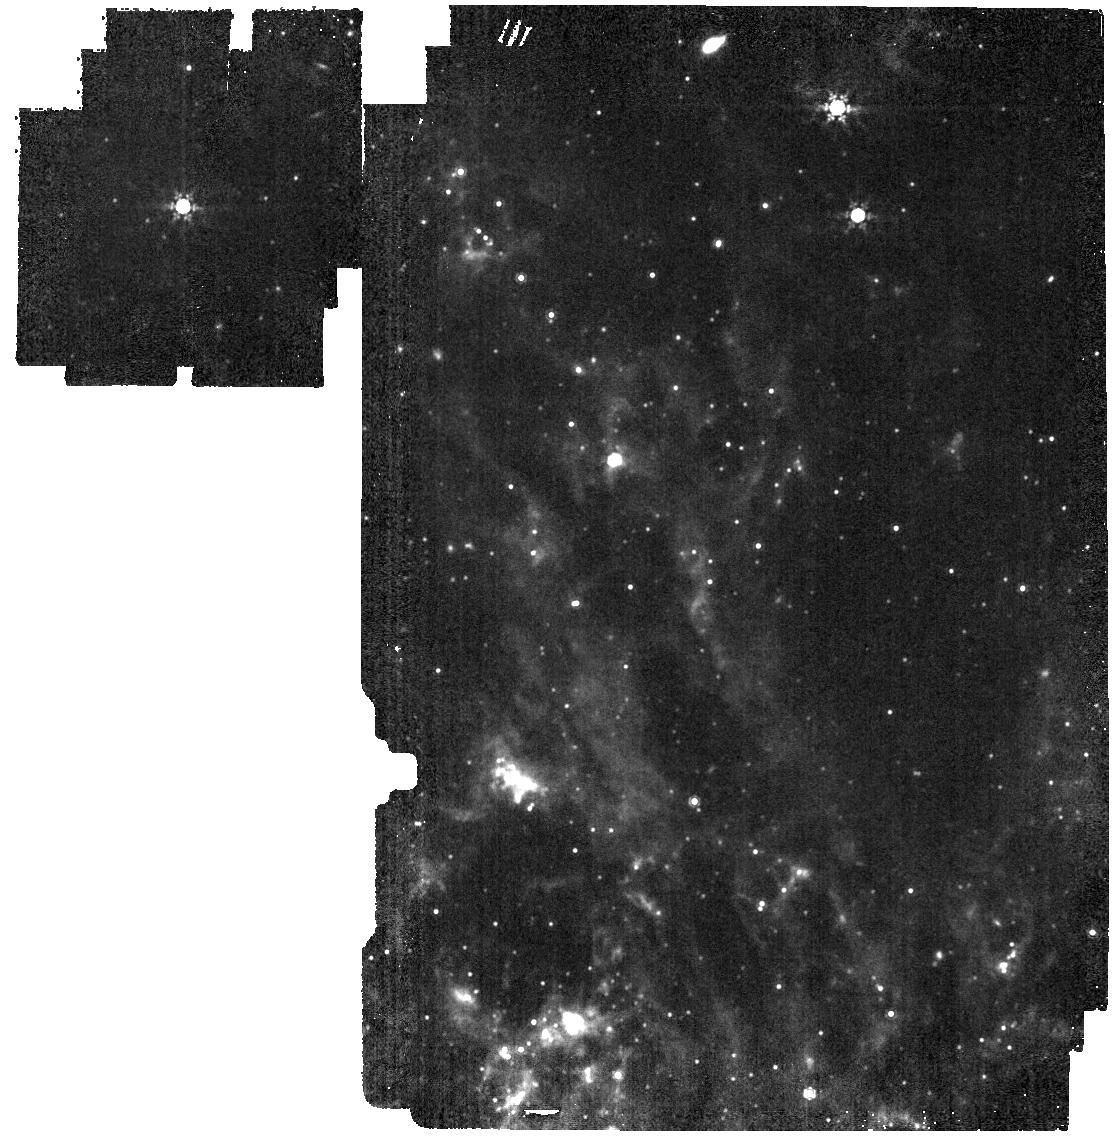
Target: NAME-N6946-BH1. Instrument: MIRI. Filter: F1000W. Exposure: 2 min. Observation ID: jw03772-o002_t001_miri_f1000w

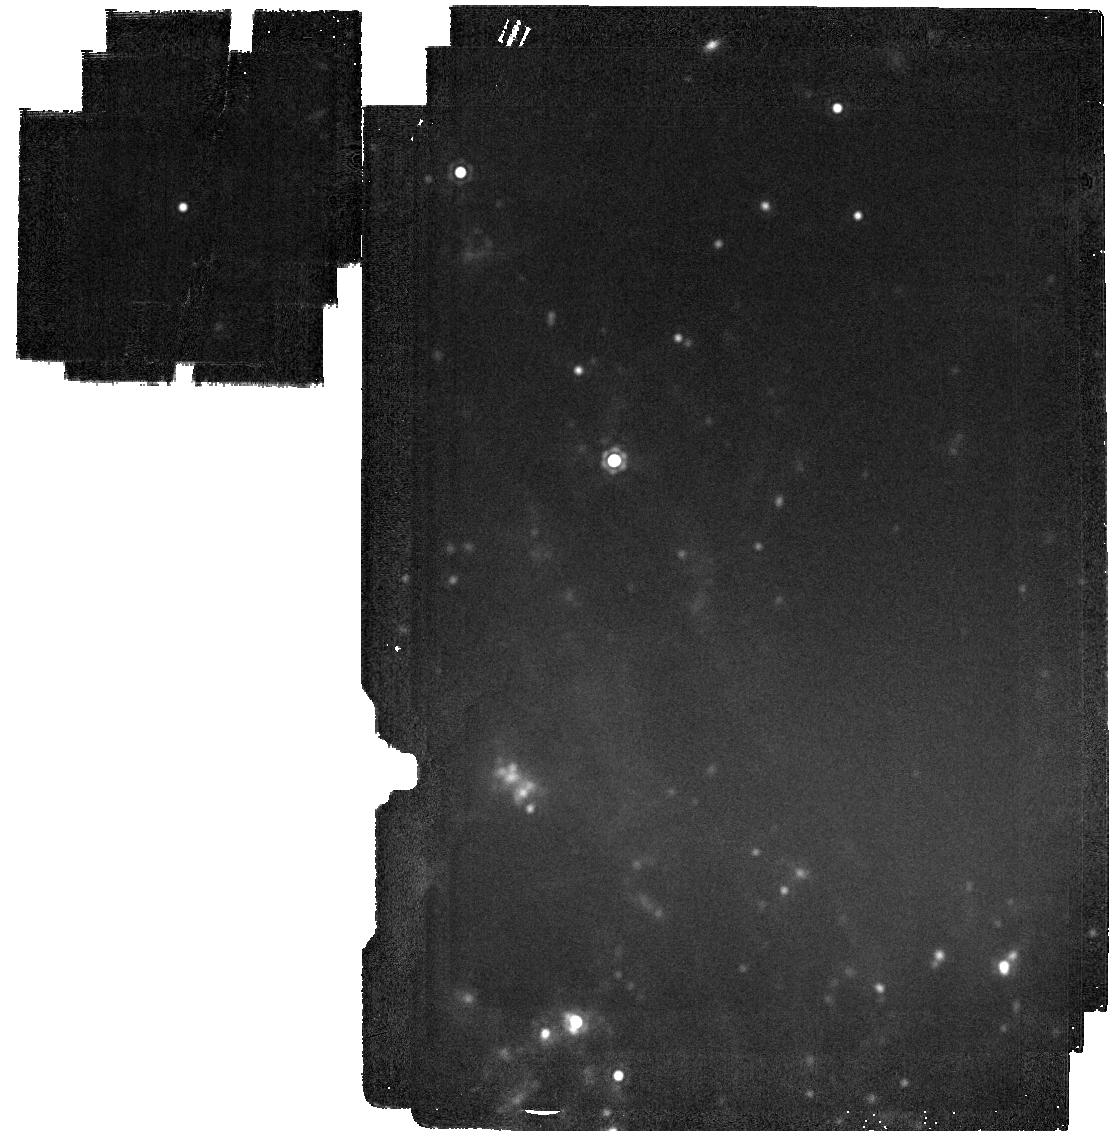
Target: NAME-N6946-BH1. Instrument: MIRI. Filter: F2100W. Exposure: 2 min. Observation ID: jw03772-o002_t001_miri_f2100w

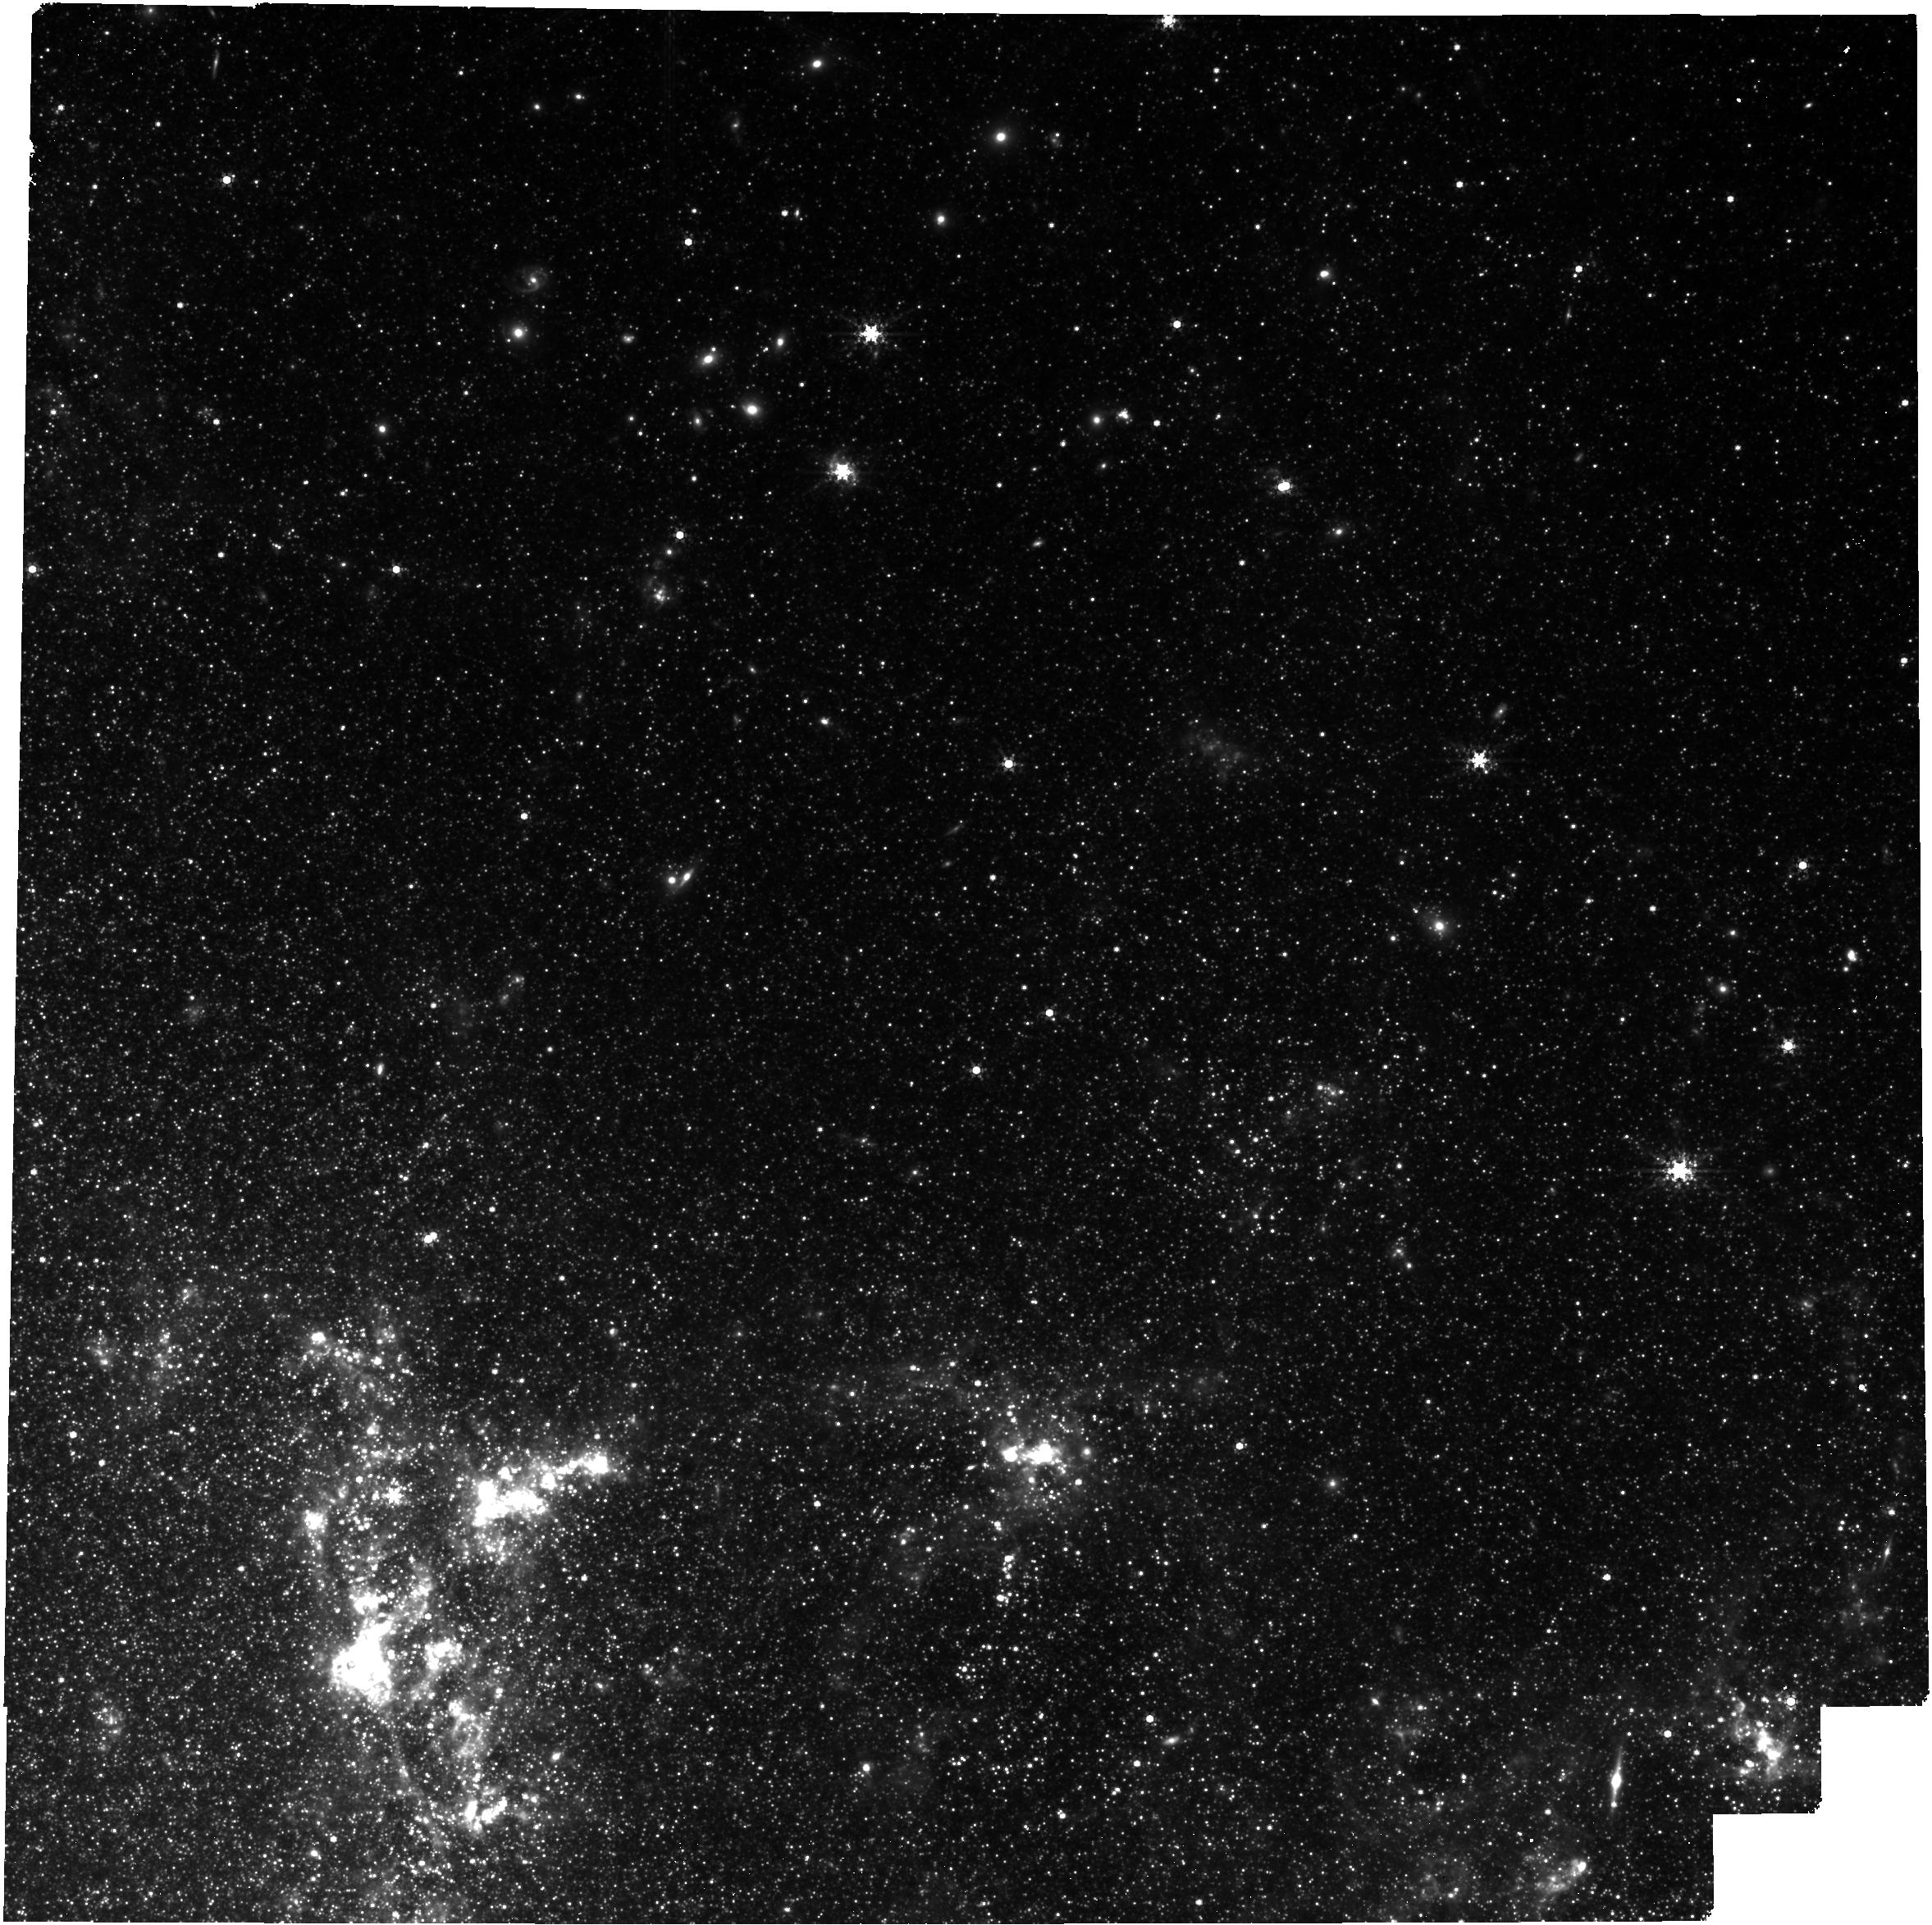
Target: NAME-N6946-BH1. Instrument: NIRCAM. Filter: F360M. Exposure: 35 min. Observation ID: jw03772-o001_t001_nircam_clear-f360m

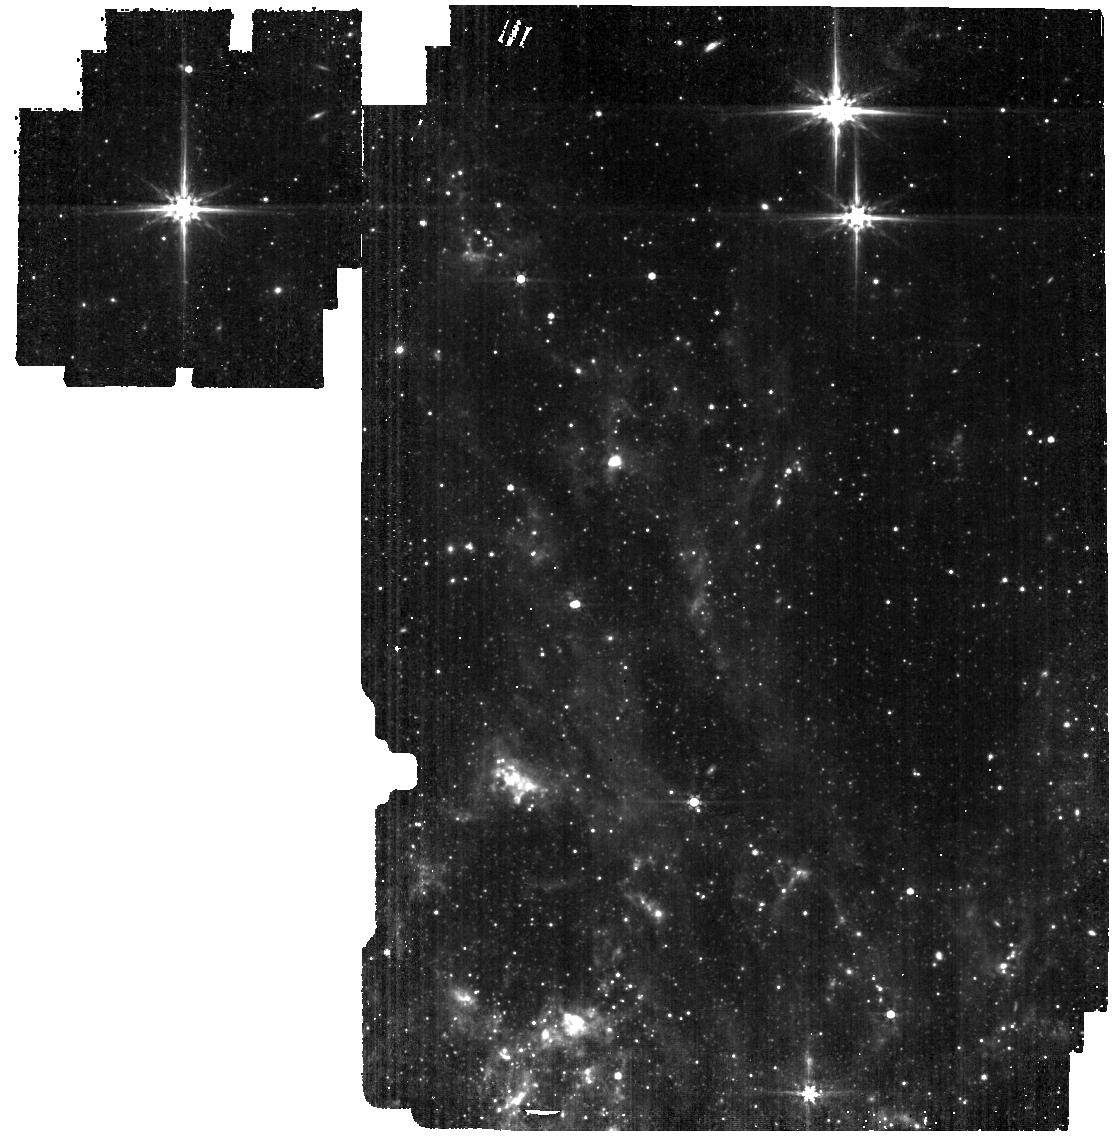
Target: NAME-N6946-BH1. Instrument: MIRI. Filter: F560W. Exposure: 4 min. Observation ID: jw03772-o002_t001_miri_f560w

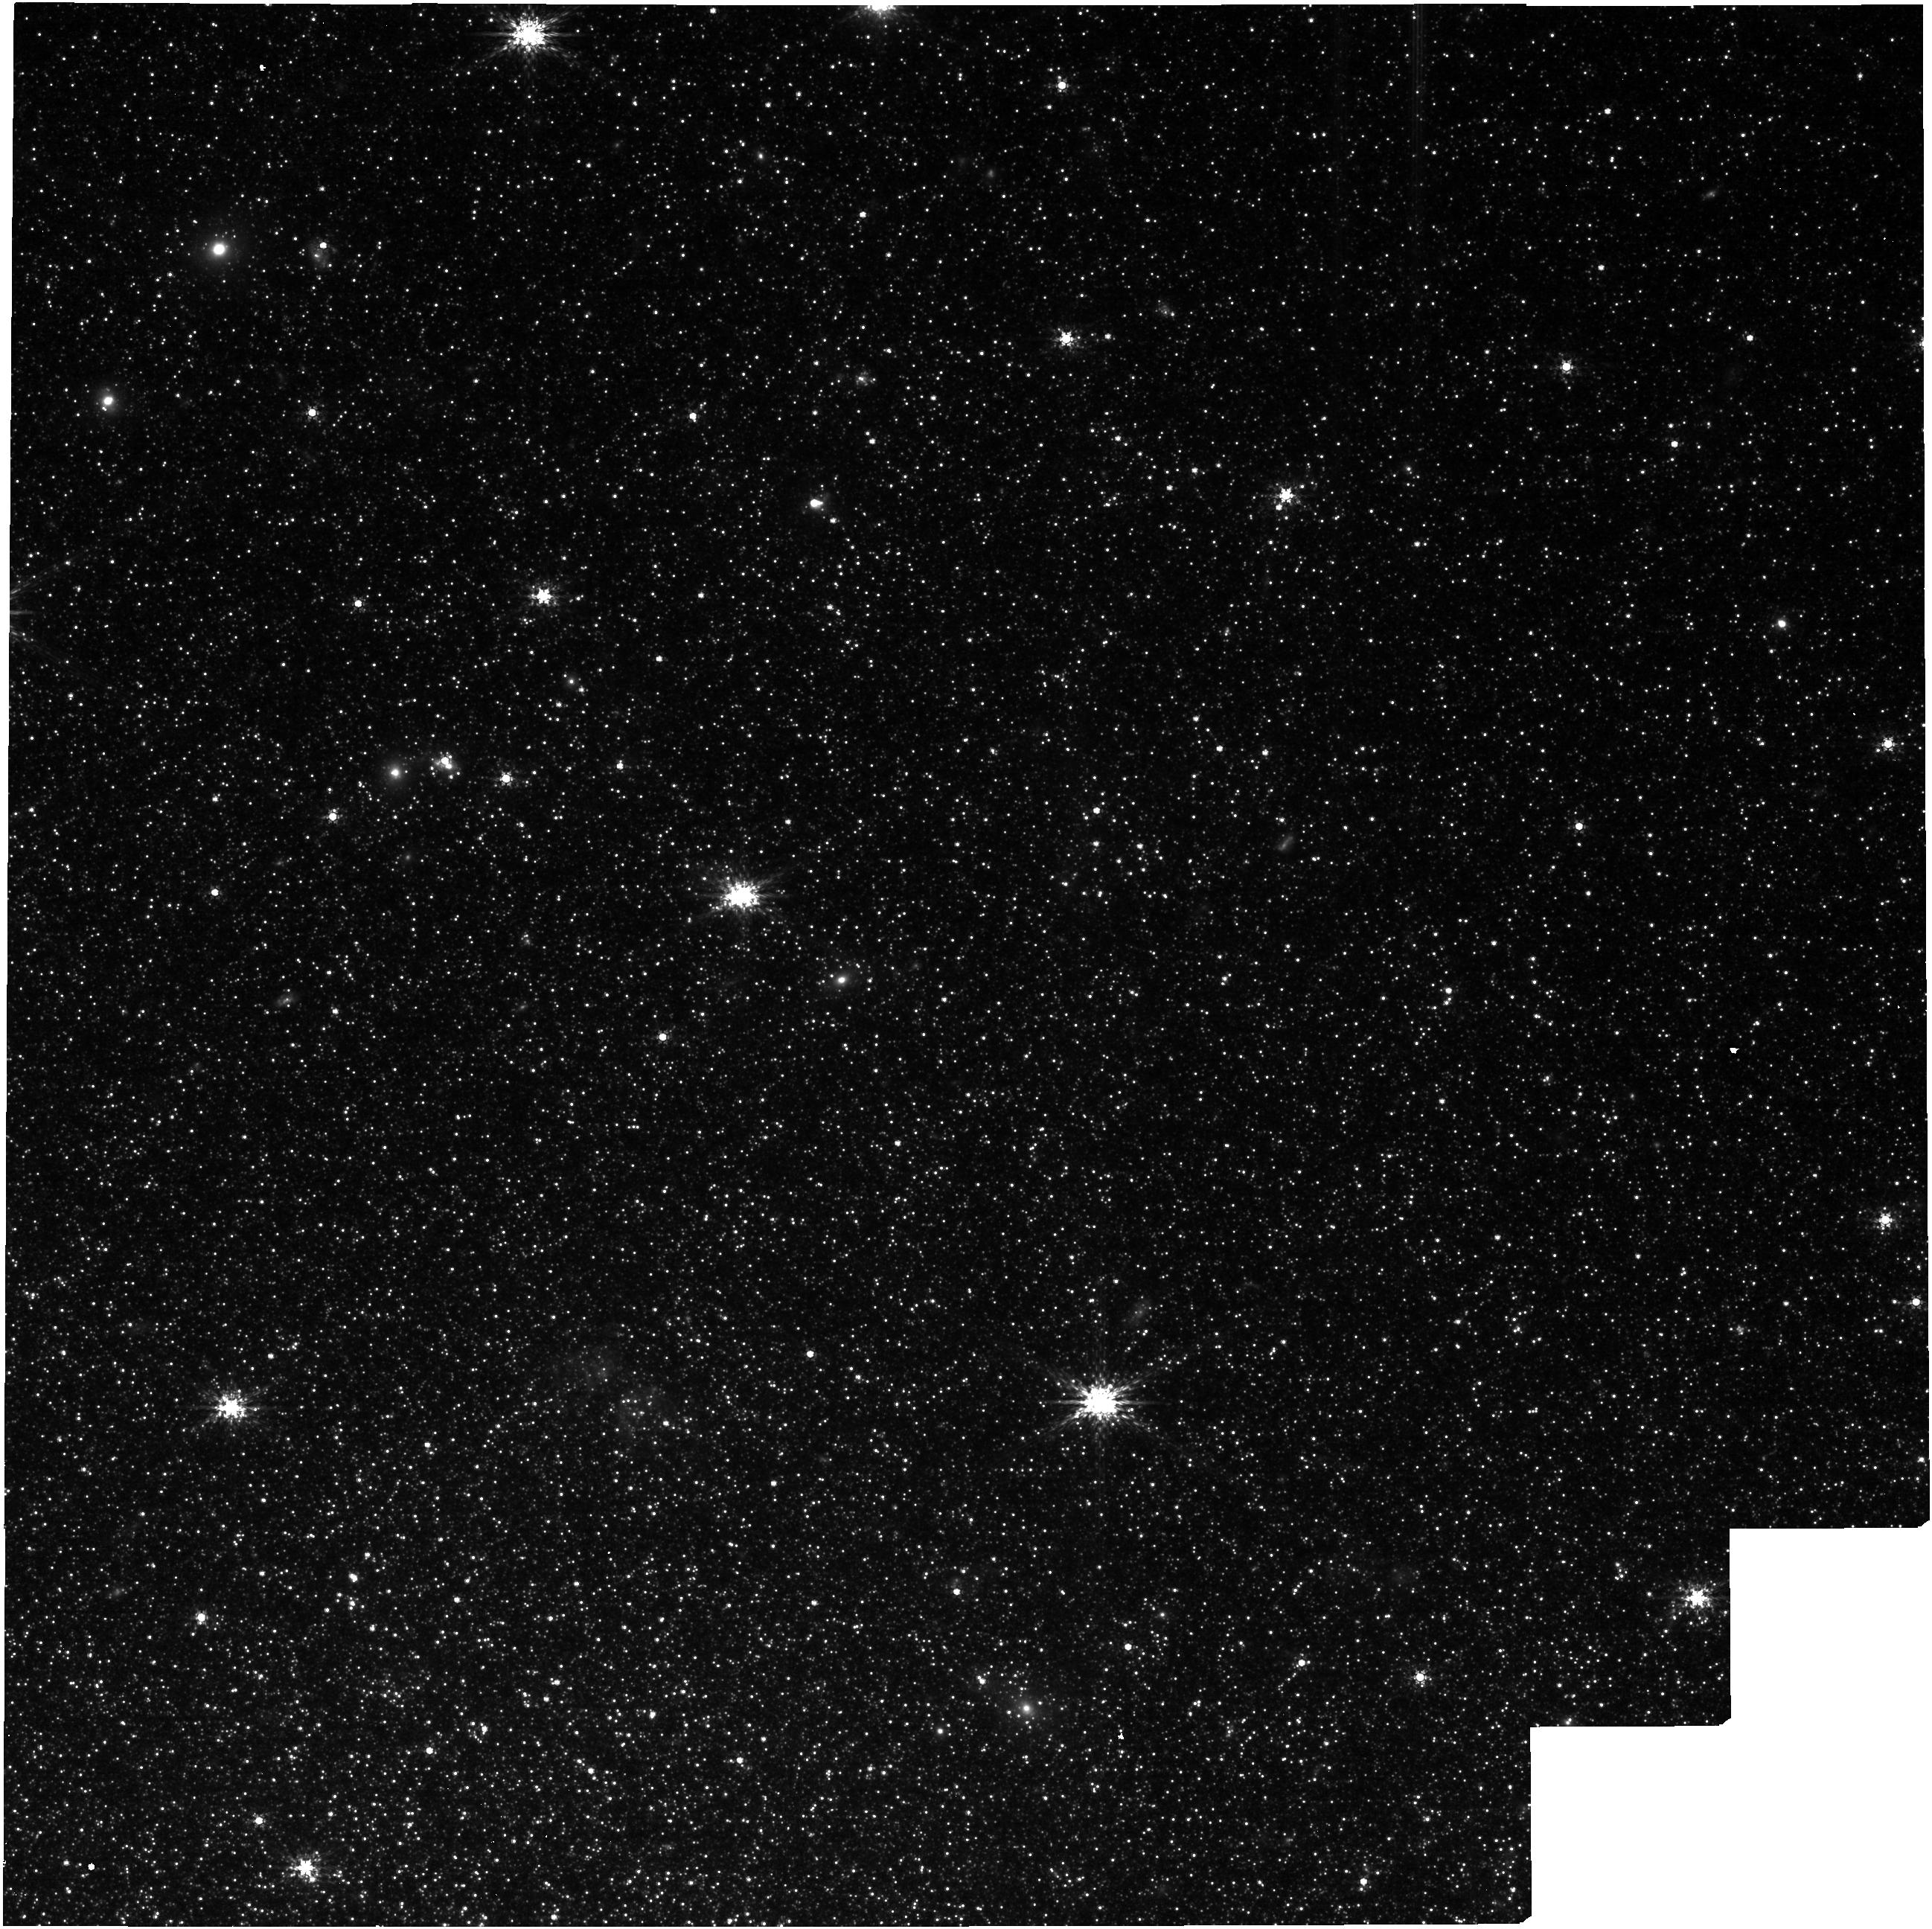
Target: NAME-N6946-BH1. Instrument: NIRCAM. Filter: F182M. Exposure: 35 min. Observation ID: jw03772-o001_t001_nircam_clear-f182m

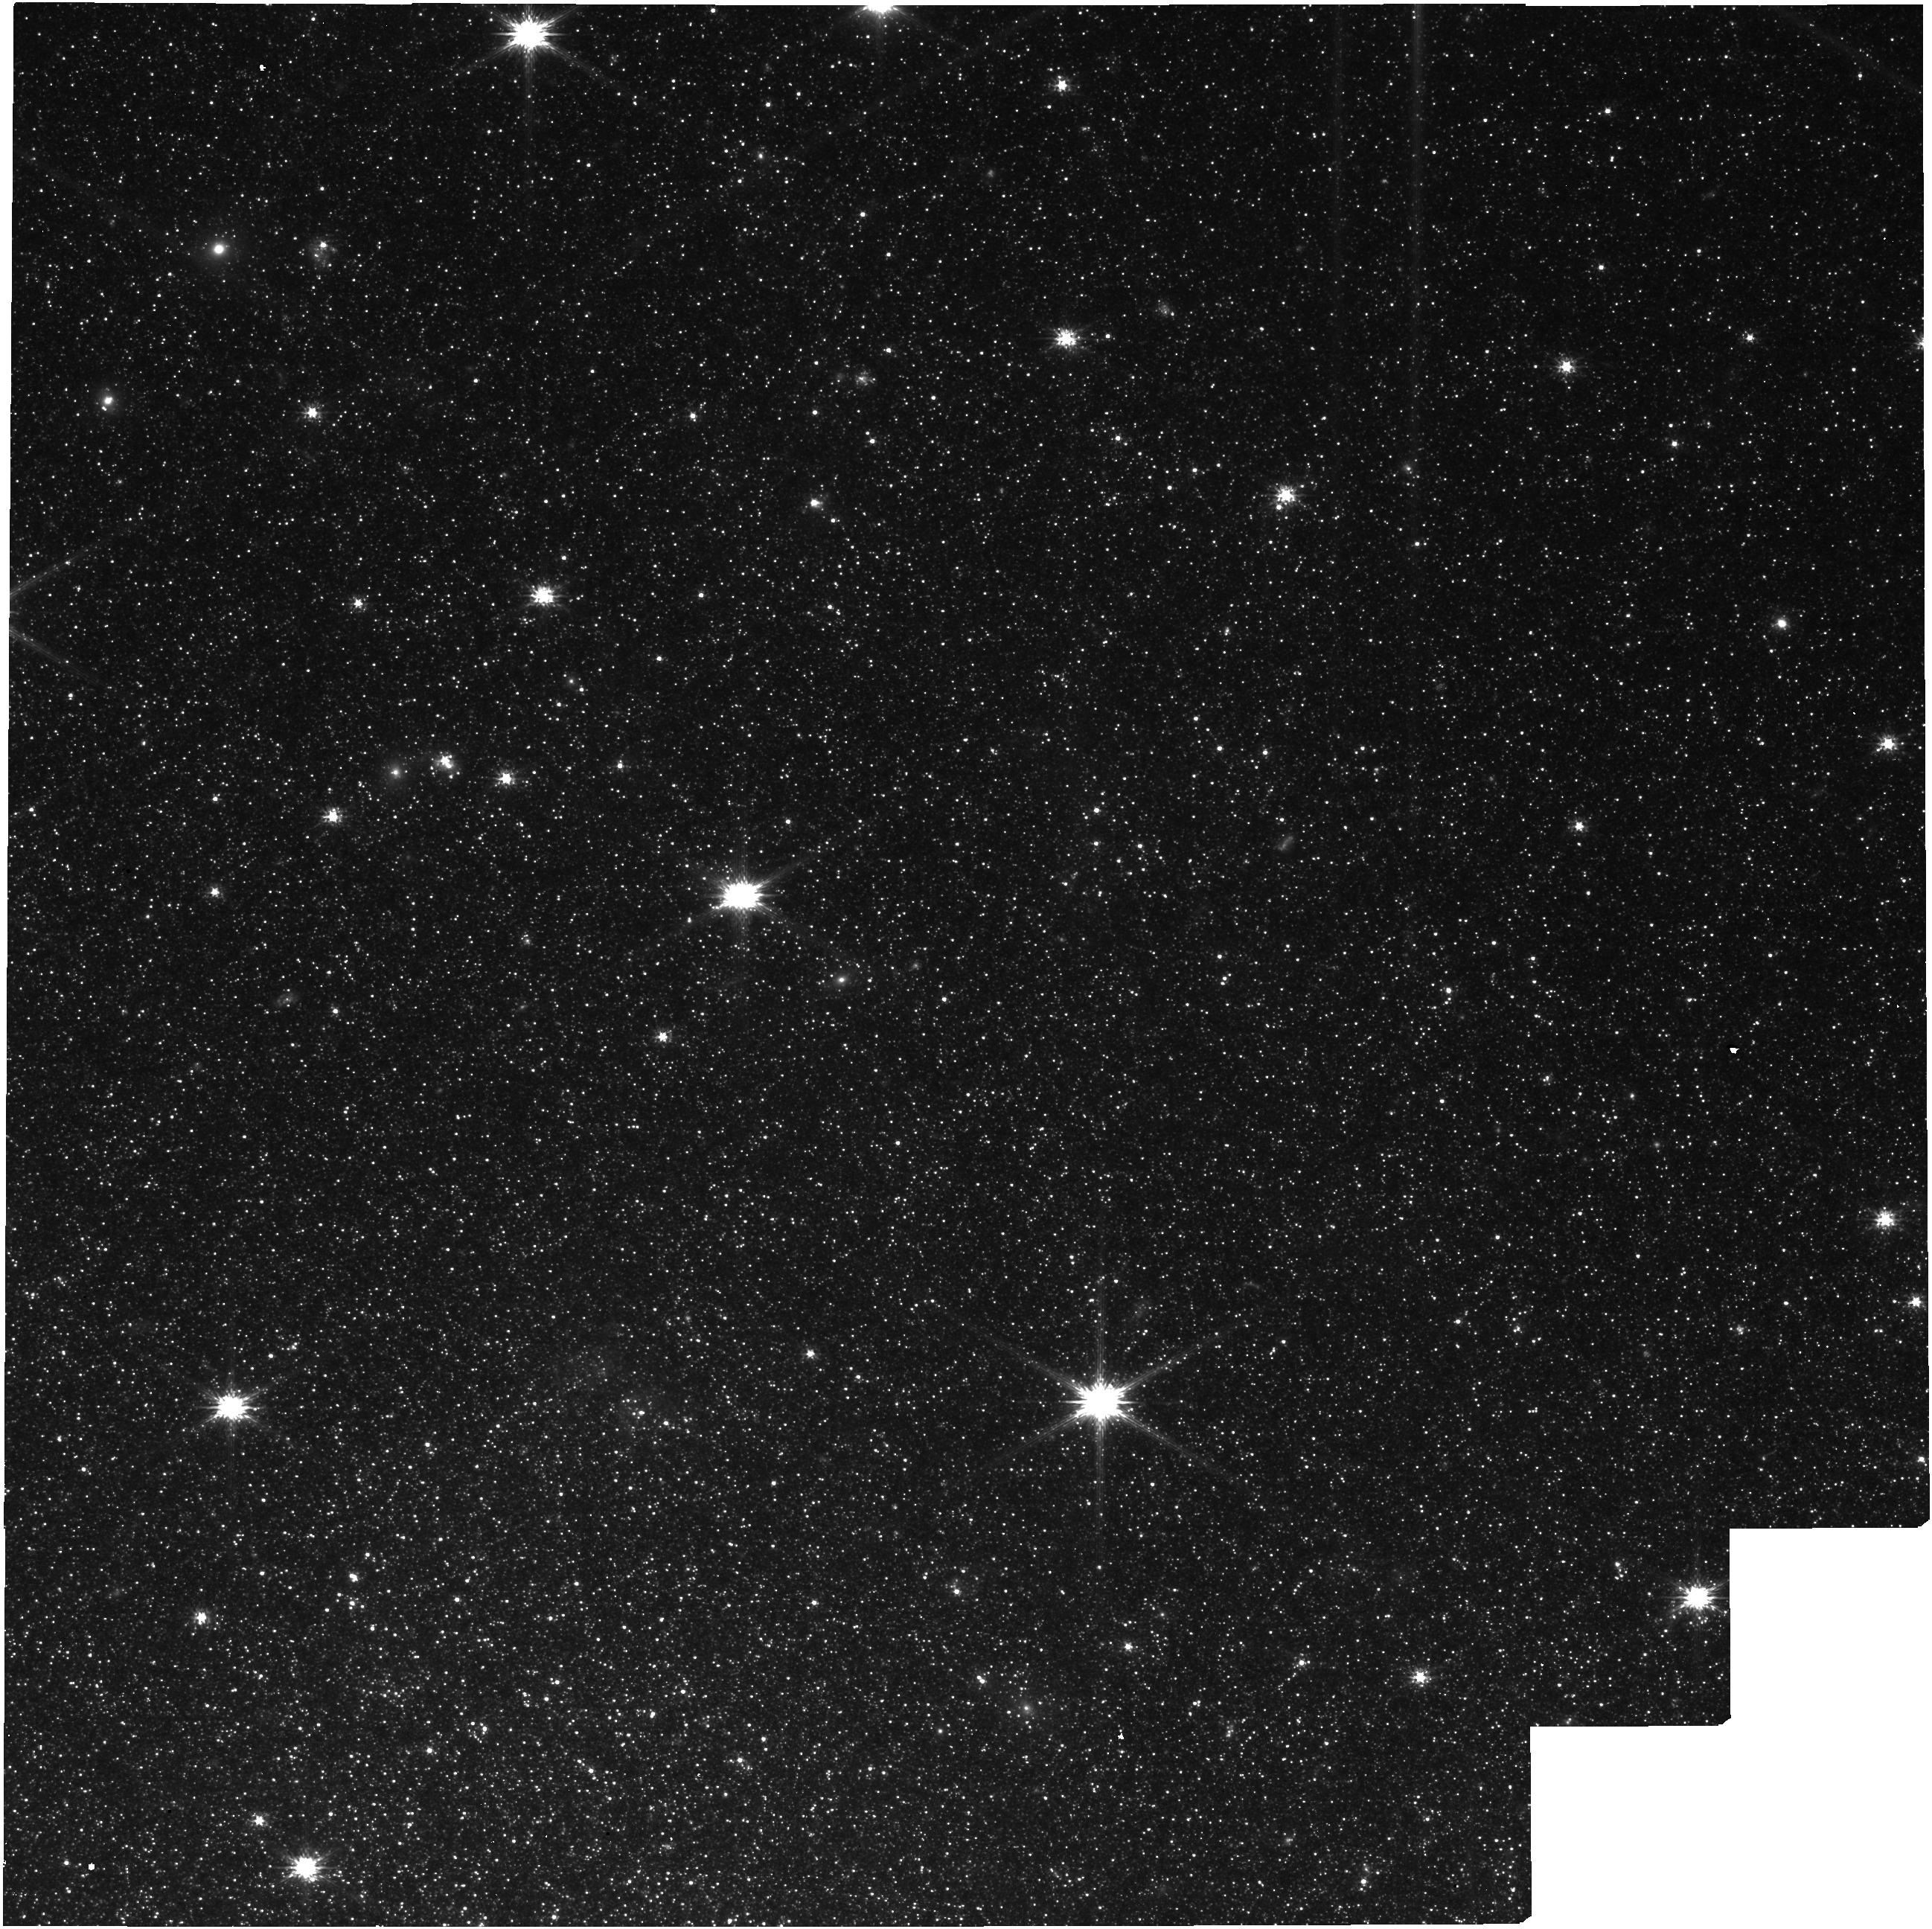
Target: NAME-N6946-BH1. Instrument: NIRCAM. Filter: F115W. Exposure: 1.2 h. Observation ID: jw03772-o001_t001_nircam_clear-f115w

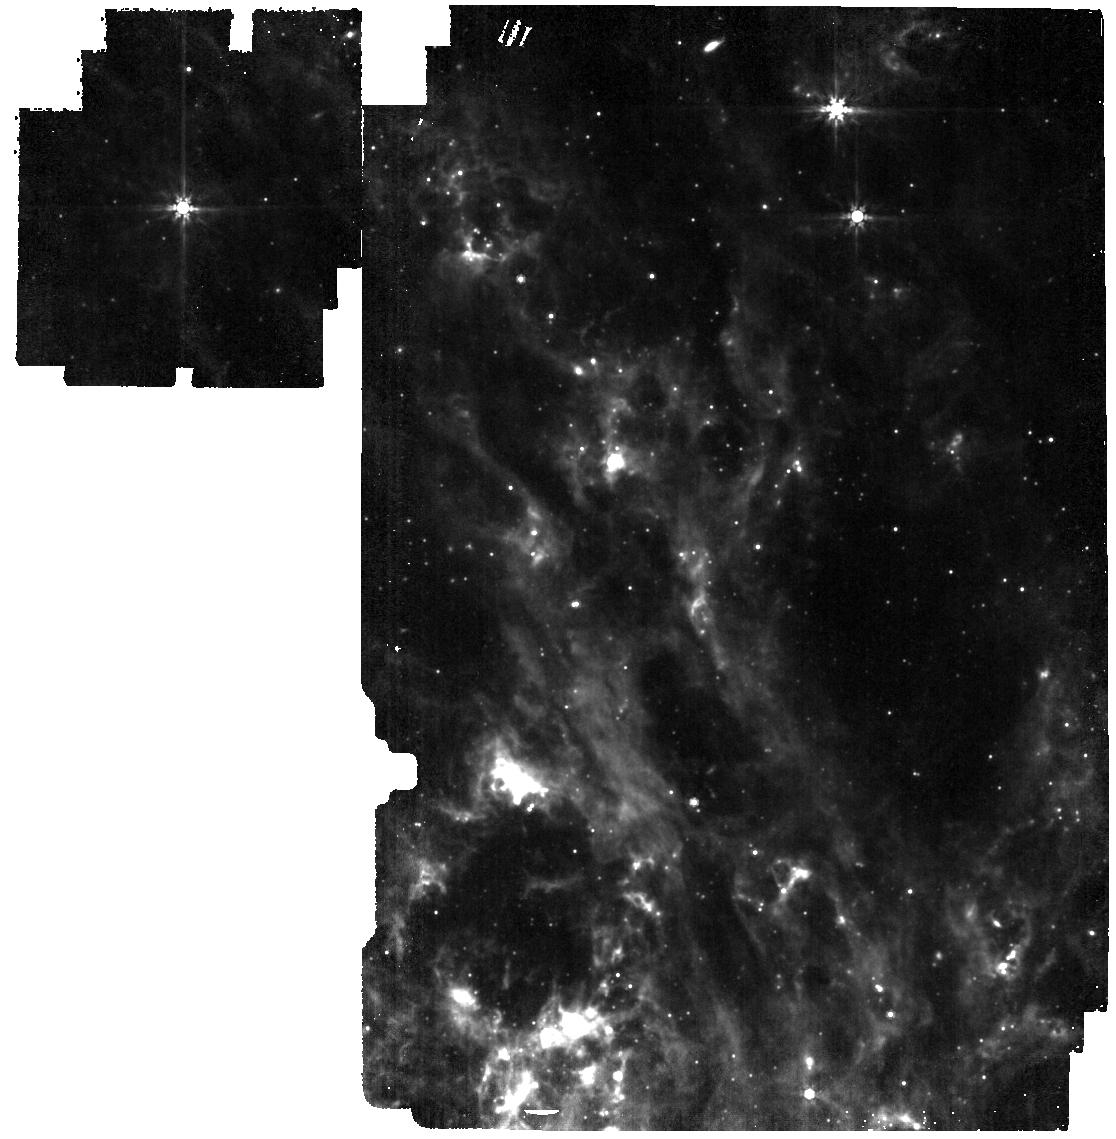
Target: NAME-N6946-BH1. Instrument: MIRI. Filter: F770W. Exposure: 2 min. Observation ID: jw03772-o002_t001_miri_f770w

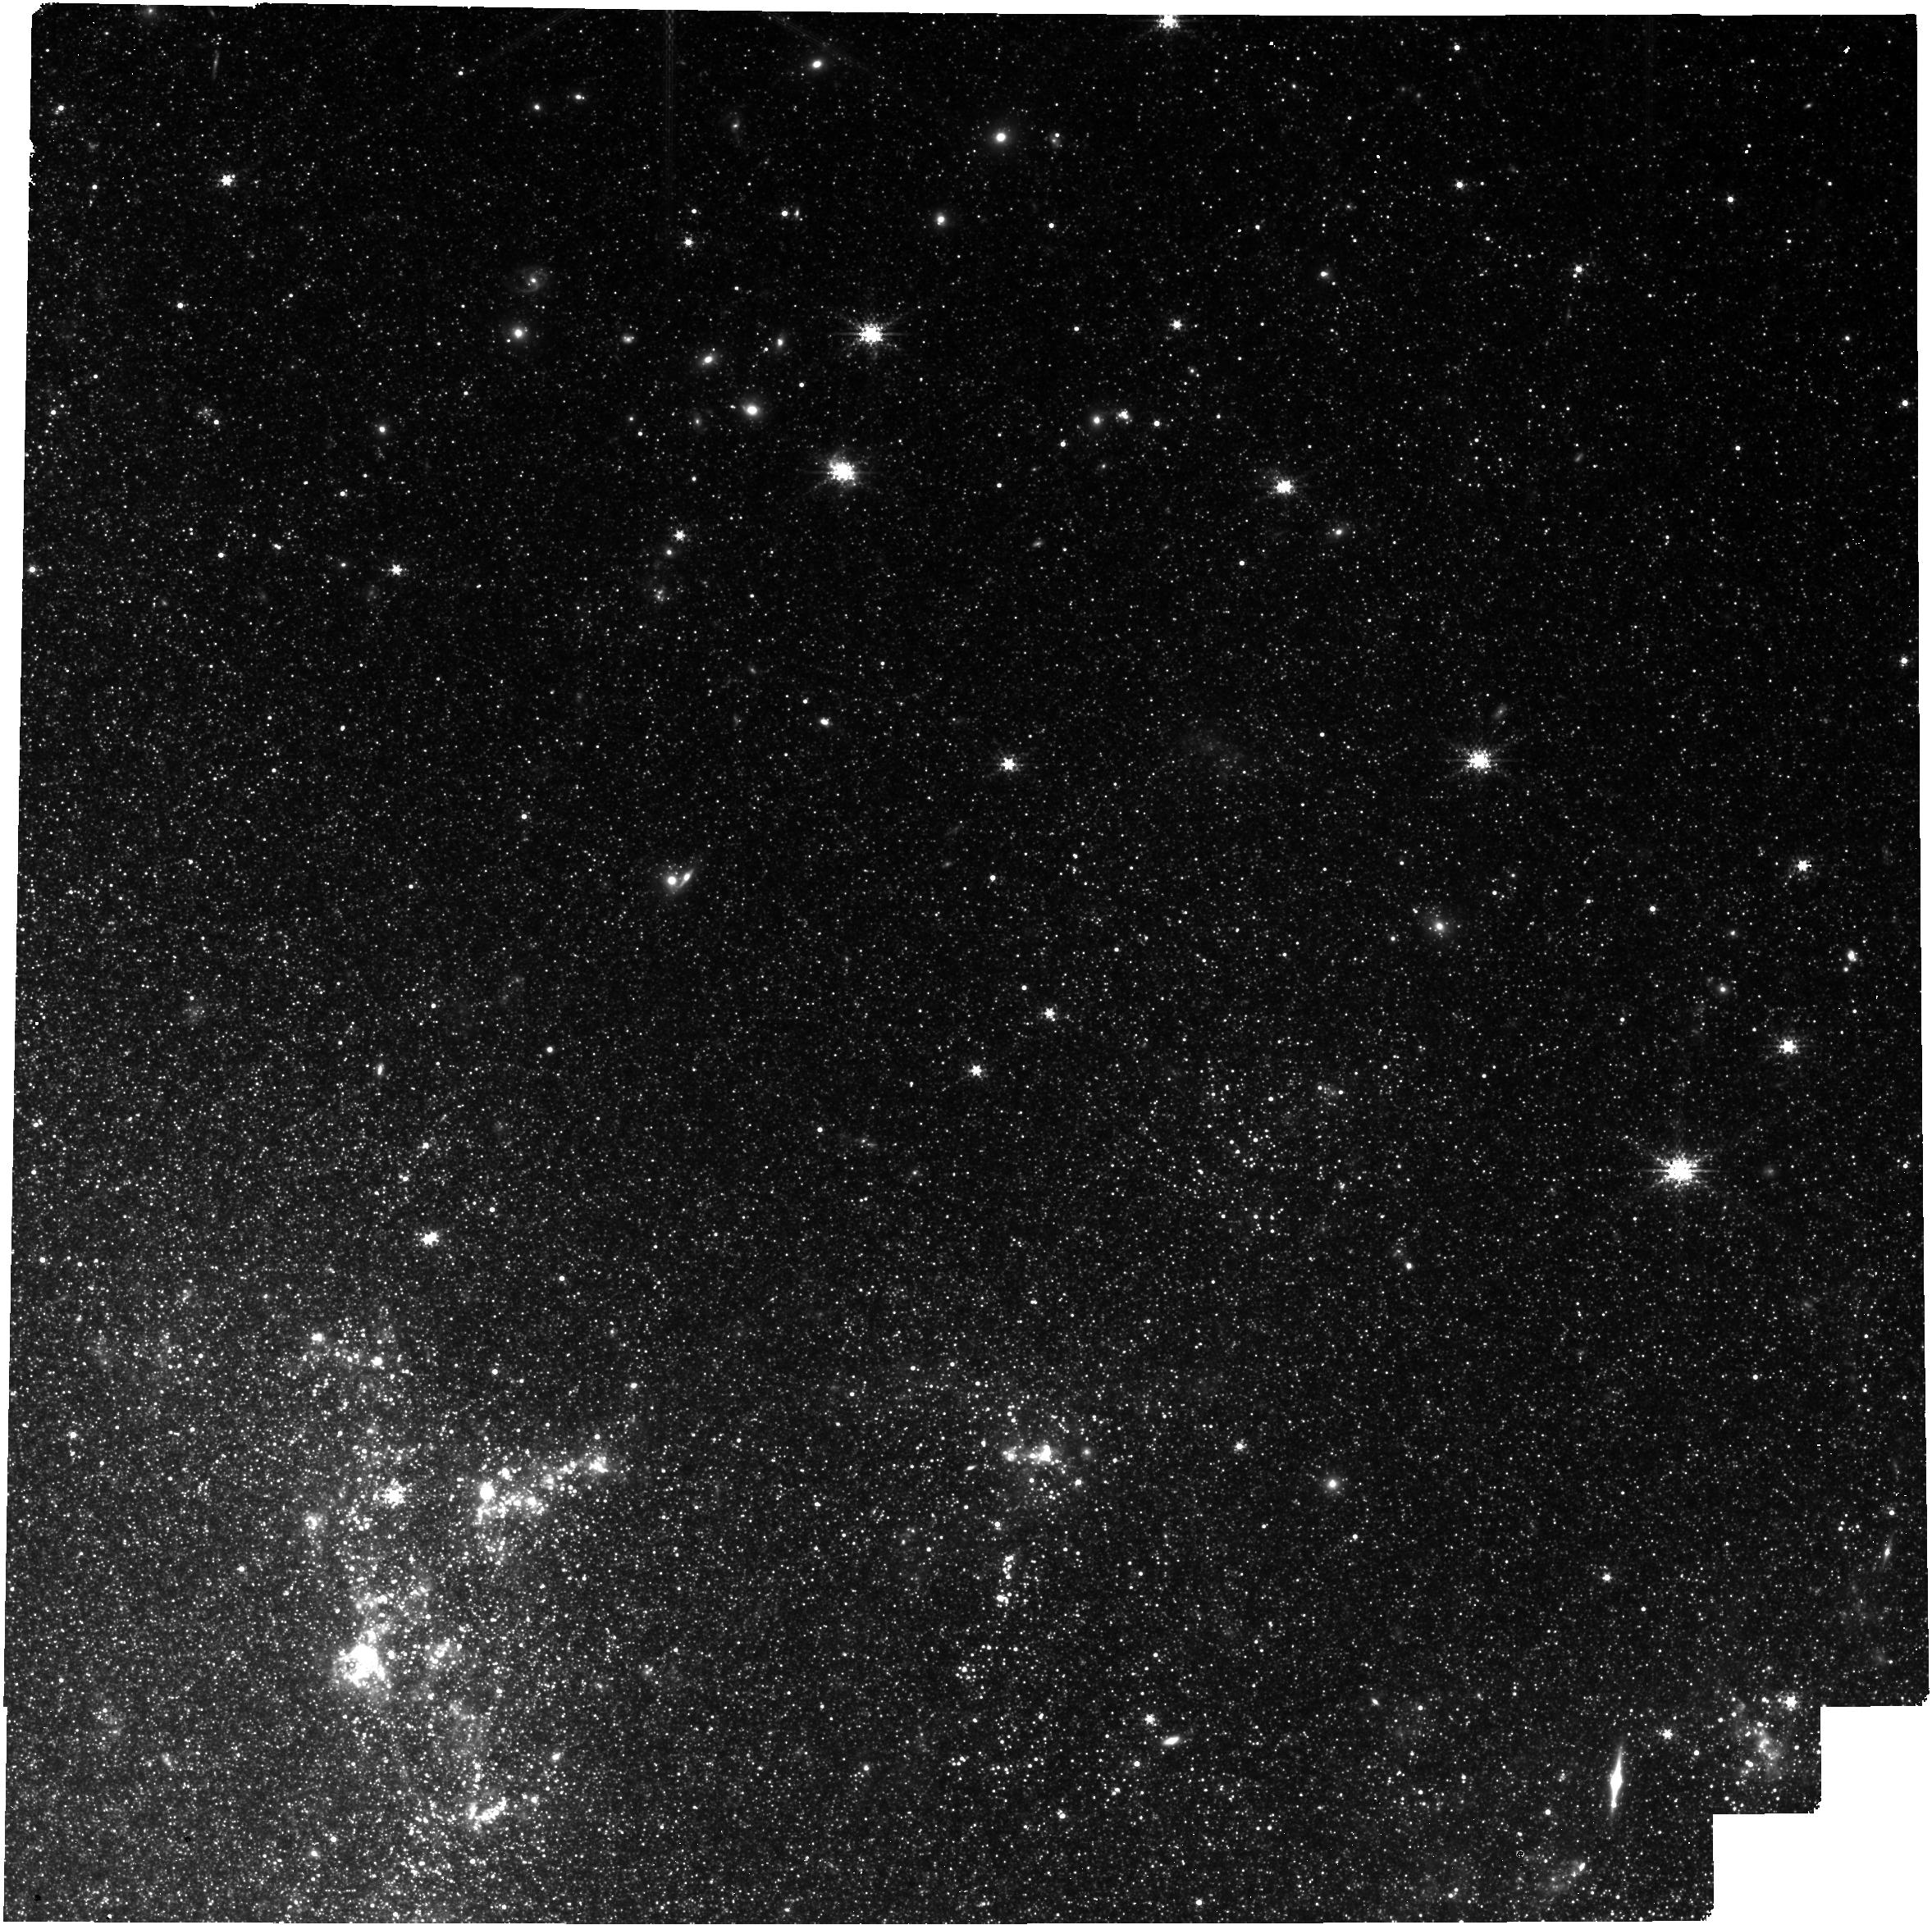
Target: NAME-N6946-BH1. Instrument: NIRCAM. Filter: F250M. Exposure: 1.2 h. Observation ID: jw03772-o001_t001_nircam_clear-f250m

N6946-BH1: the first failed superova or a massive stellar eruption? (PI: Beasor, Emma)

N6946-BH1 may represent the first case of a red supergiant (RSG) collapsing directly to form a black hole (BH), with no associated supernova (SN). If proven, this would solve the problem of missing high mass progenitors to Type IIP SNe, as well as providing a natural pathway for the formation of stellar mass BHs, as observed by LIGO/VIRGO. However, currently we are unable to rule out that the star is still there but has enshrouded itself following a mass-loss event, similar to Eta Car's 'Great Eruption'. If this is the case, we would expect to see a brightly emitting dust shell at wavelengths >5um. If it has truly collapsed to a BH, there should be no luminous source left in the IR. With JWST we will be able to decisively rule out one of these scenarios. Either we will detect emission from a cool dust shell, indicating the RSG has not disappeared, or we will be able to rule out the presence of a luminous object embedded in a dust shell with 10sigma significance, and conclusively show the progenitor has indeed formed a BH. Whichever case is confirmed, we stress that the results will be profound for stellar evolutionary theory. In the first scenario, this would be the first time an otherwise normal RSG has been obersved to undergo such strong eruptive mass-loss, similar to that experienced by LBVs or the progenitors to Type IIn SNe. In the second scenario, we would be confirming the first direct collapse of an RSG to BH, representing an exciting new challenge for stellar evolutionary theory. Given that we have extensive progenitor information from pre-explosion imaging, this would provide a crucial first data point for the formation of BHs via failed SN.